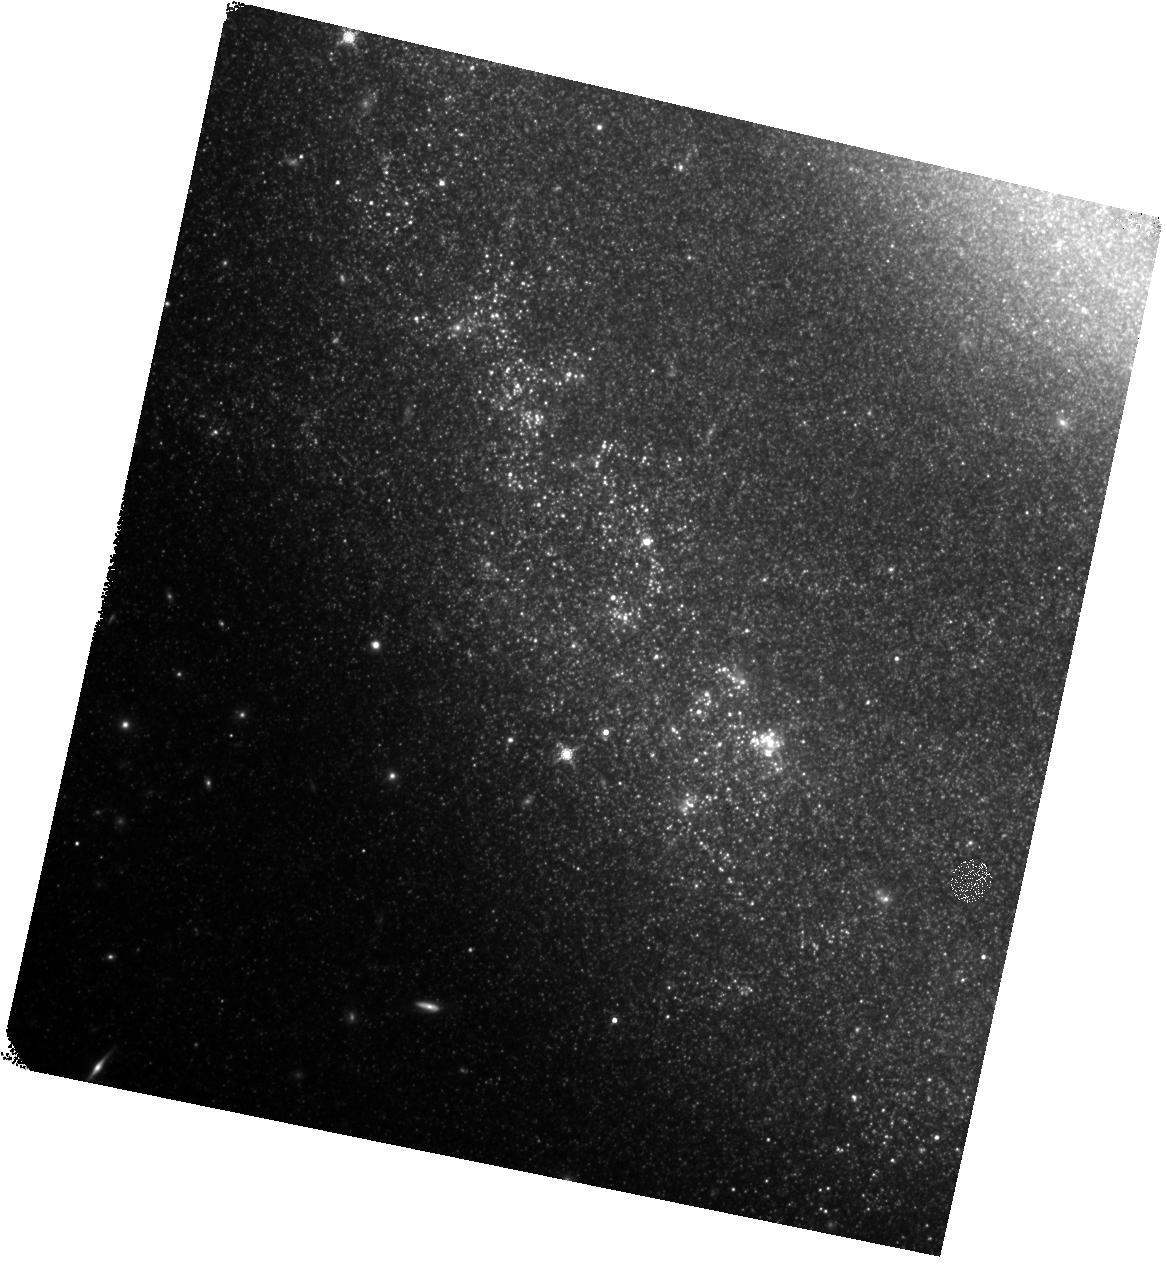
Target: SN-2011DH. Instrument: WFC3/IR. Filter: F160W. Exposure: 17 min. Observation ID: hst_17603_02_wfc3_ir_f160w_ifbg02

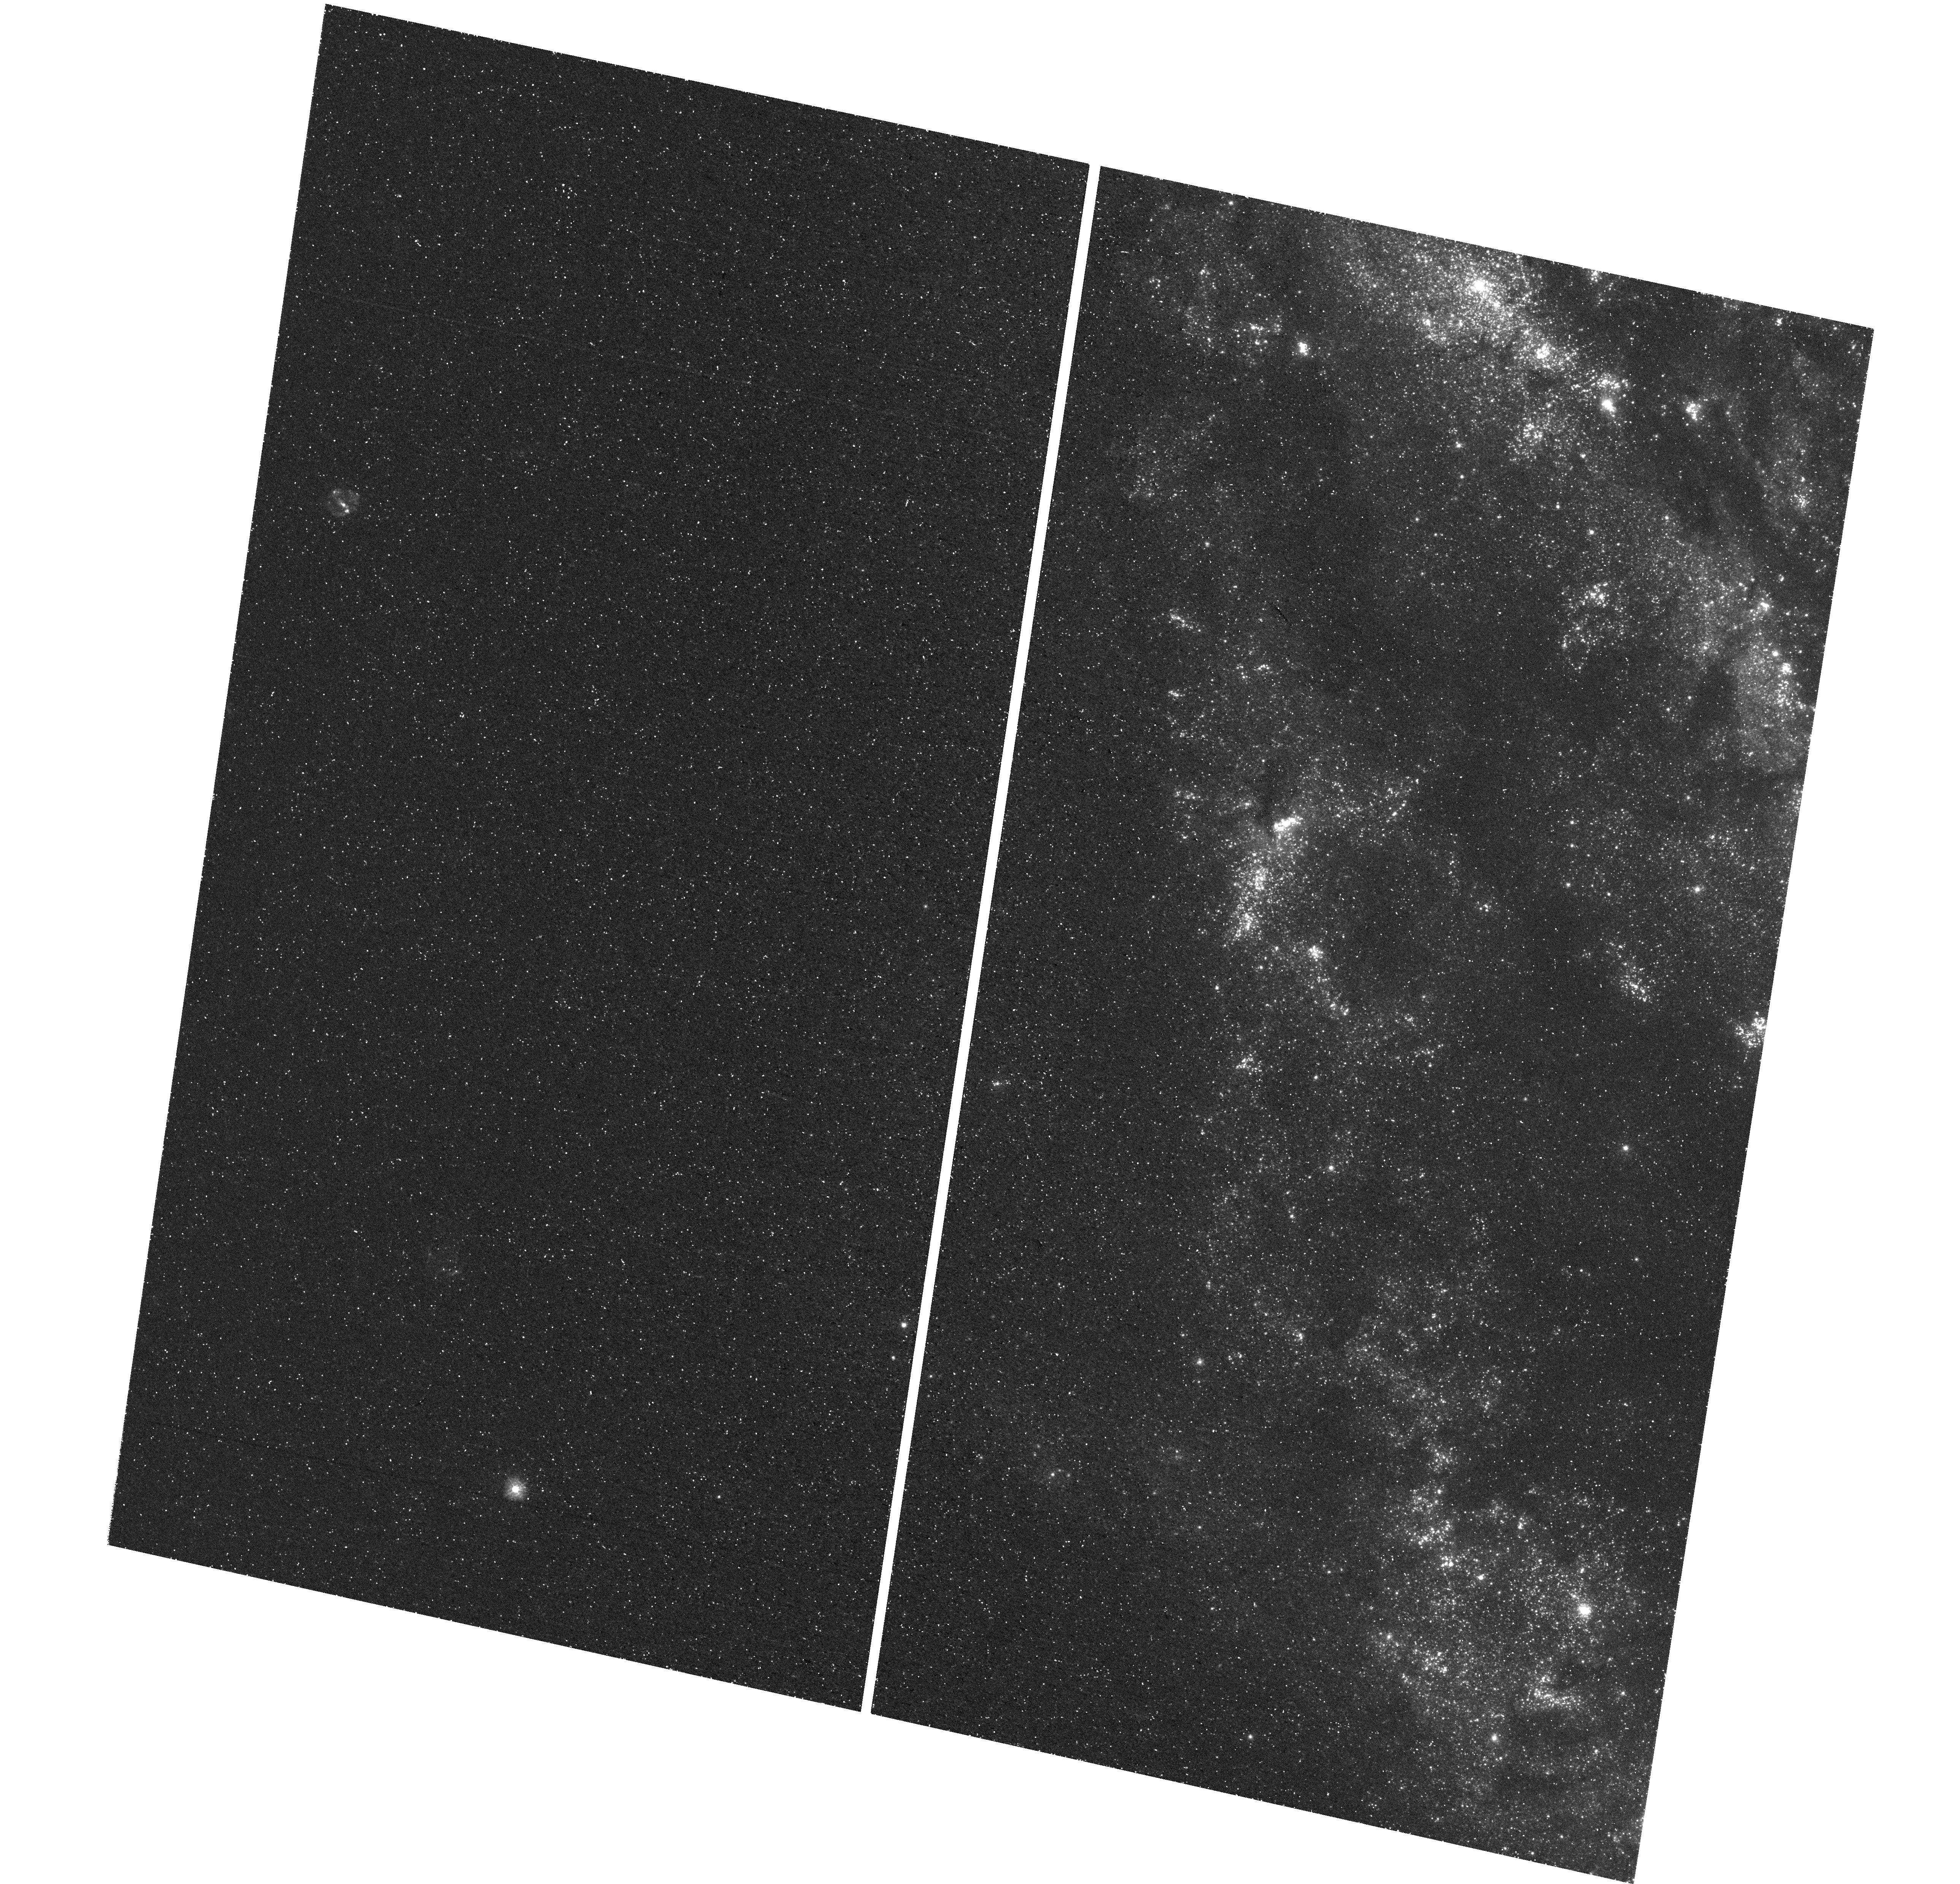
Target: SN-2011DH. Instrument: WFC3/UVIS. Filter: F275W. Exposure: 1.2 h. Observation ID: hst_17603_02_wfc3_uvis_f275w_ifbg02

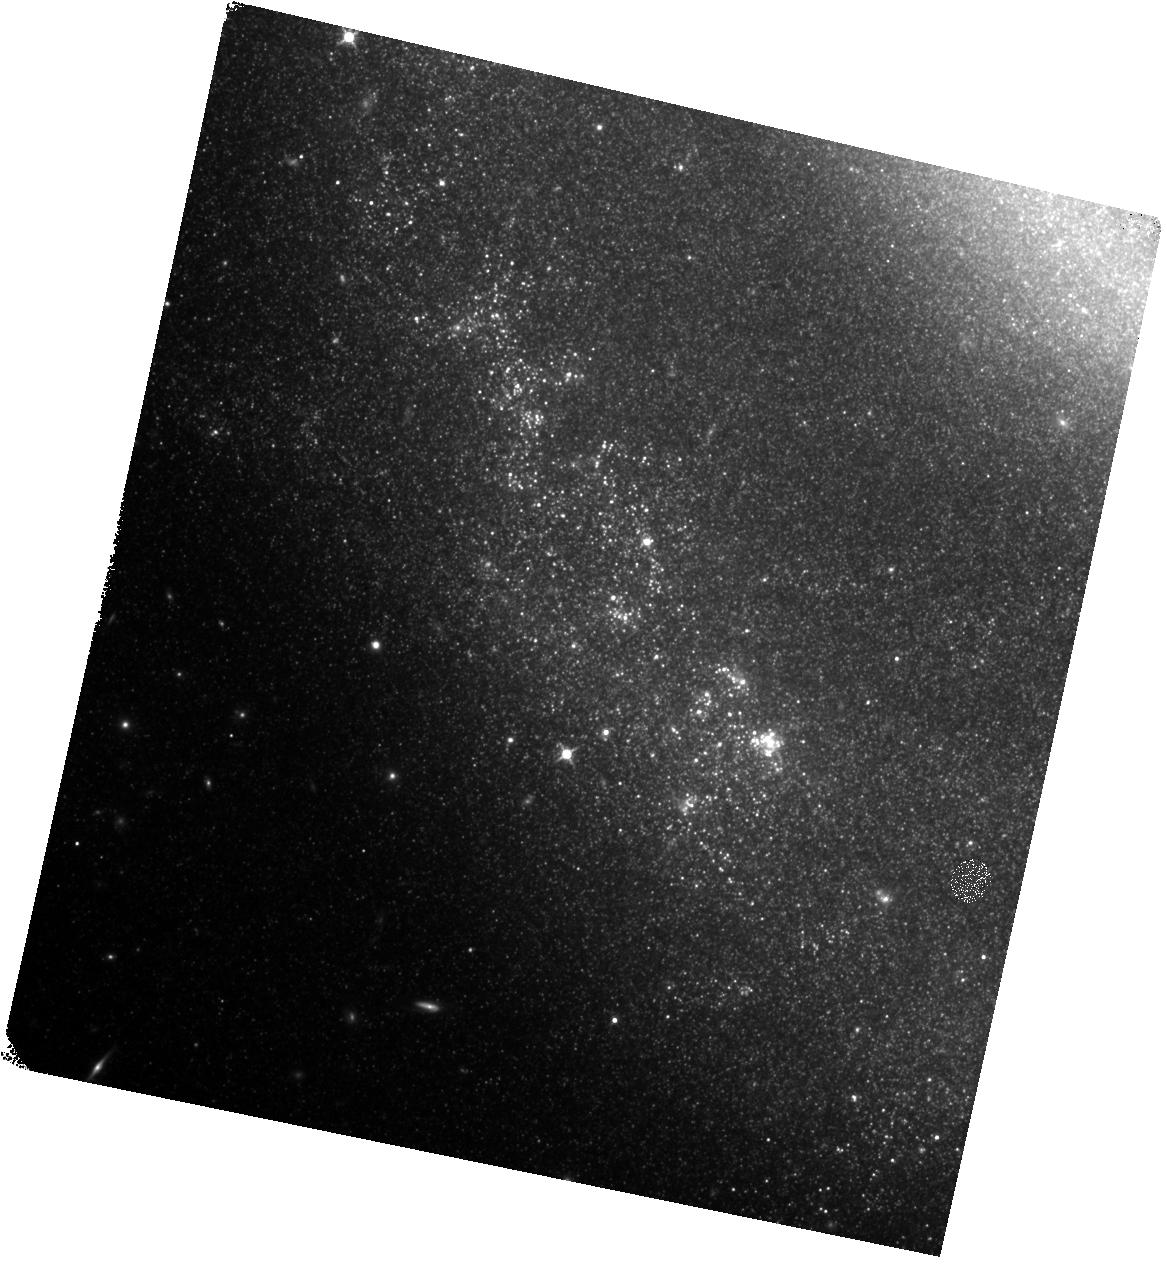
Target: SN-2011DH. Instrument: WFC3/IR. Filter: F125W. Exposure: 13 min. Observation ID: hst_17603_02_wfc3_ir_f125w_ifbg02

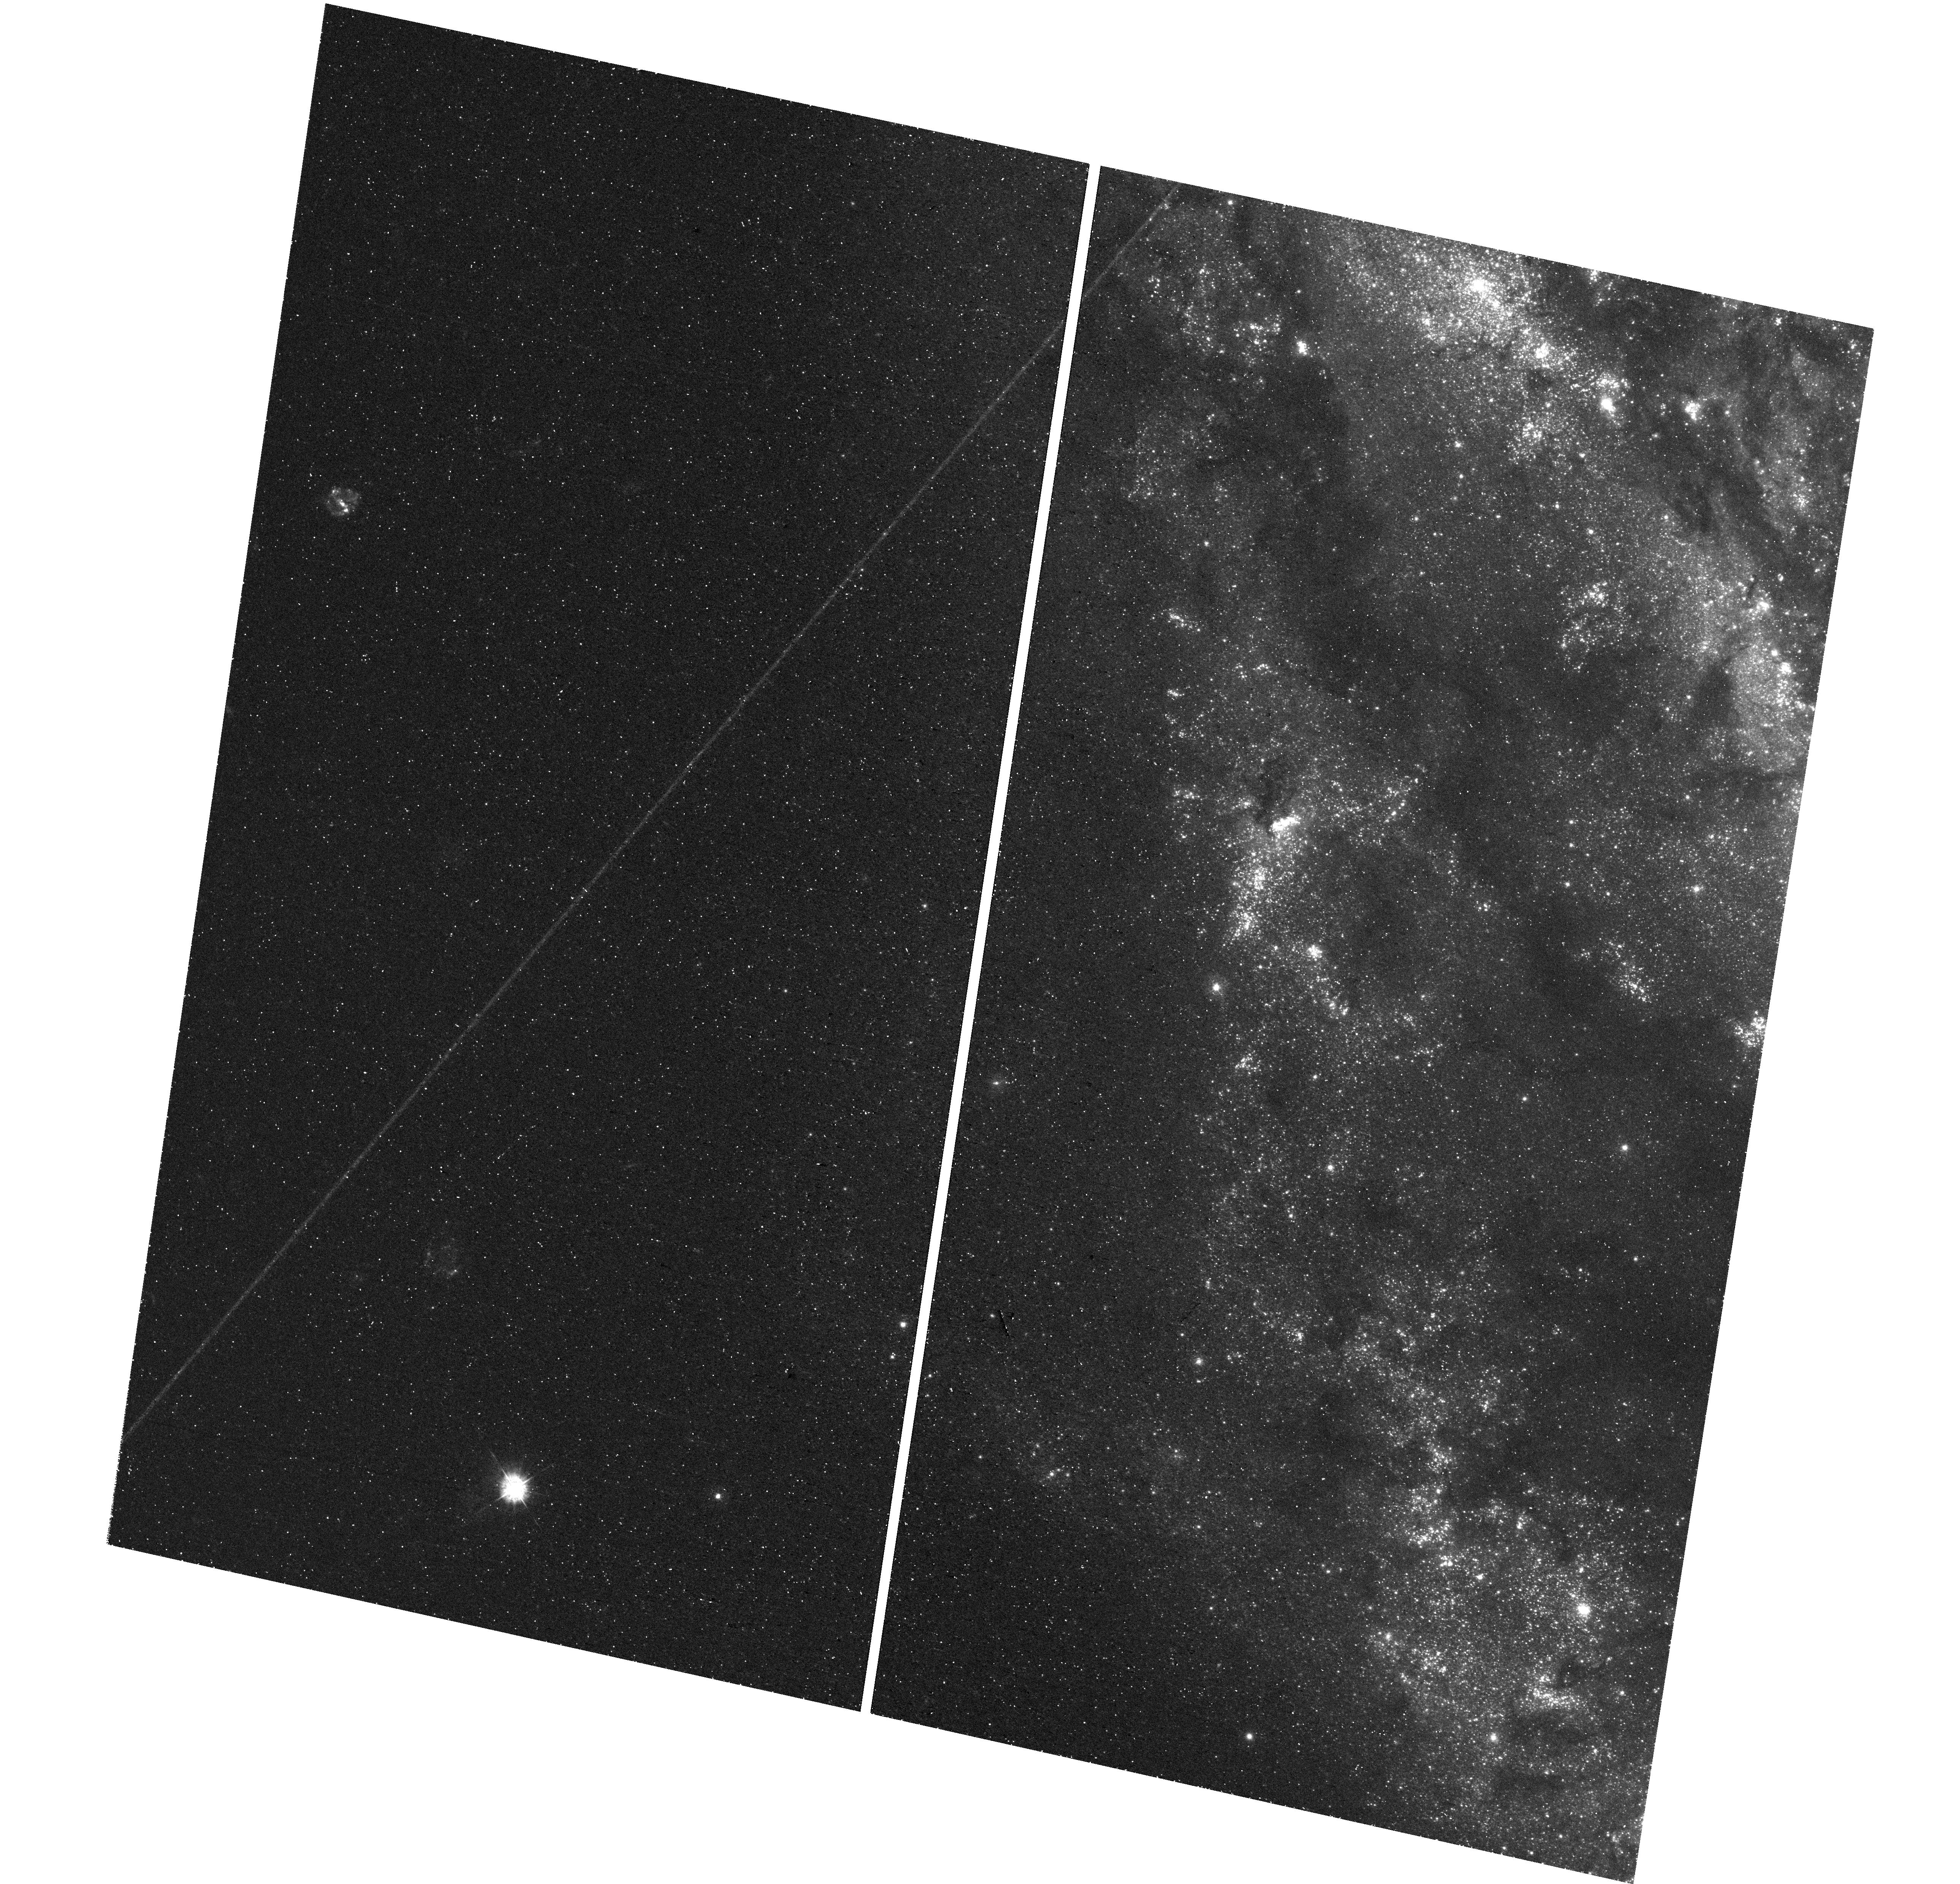
Target: SN-2011DH. Instrument: WFC3/UVIS. Filter: F336W. Exposure: 54 min. Observation ID: hst_17603_01_wfc3_uvis_f336w_ifbg01

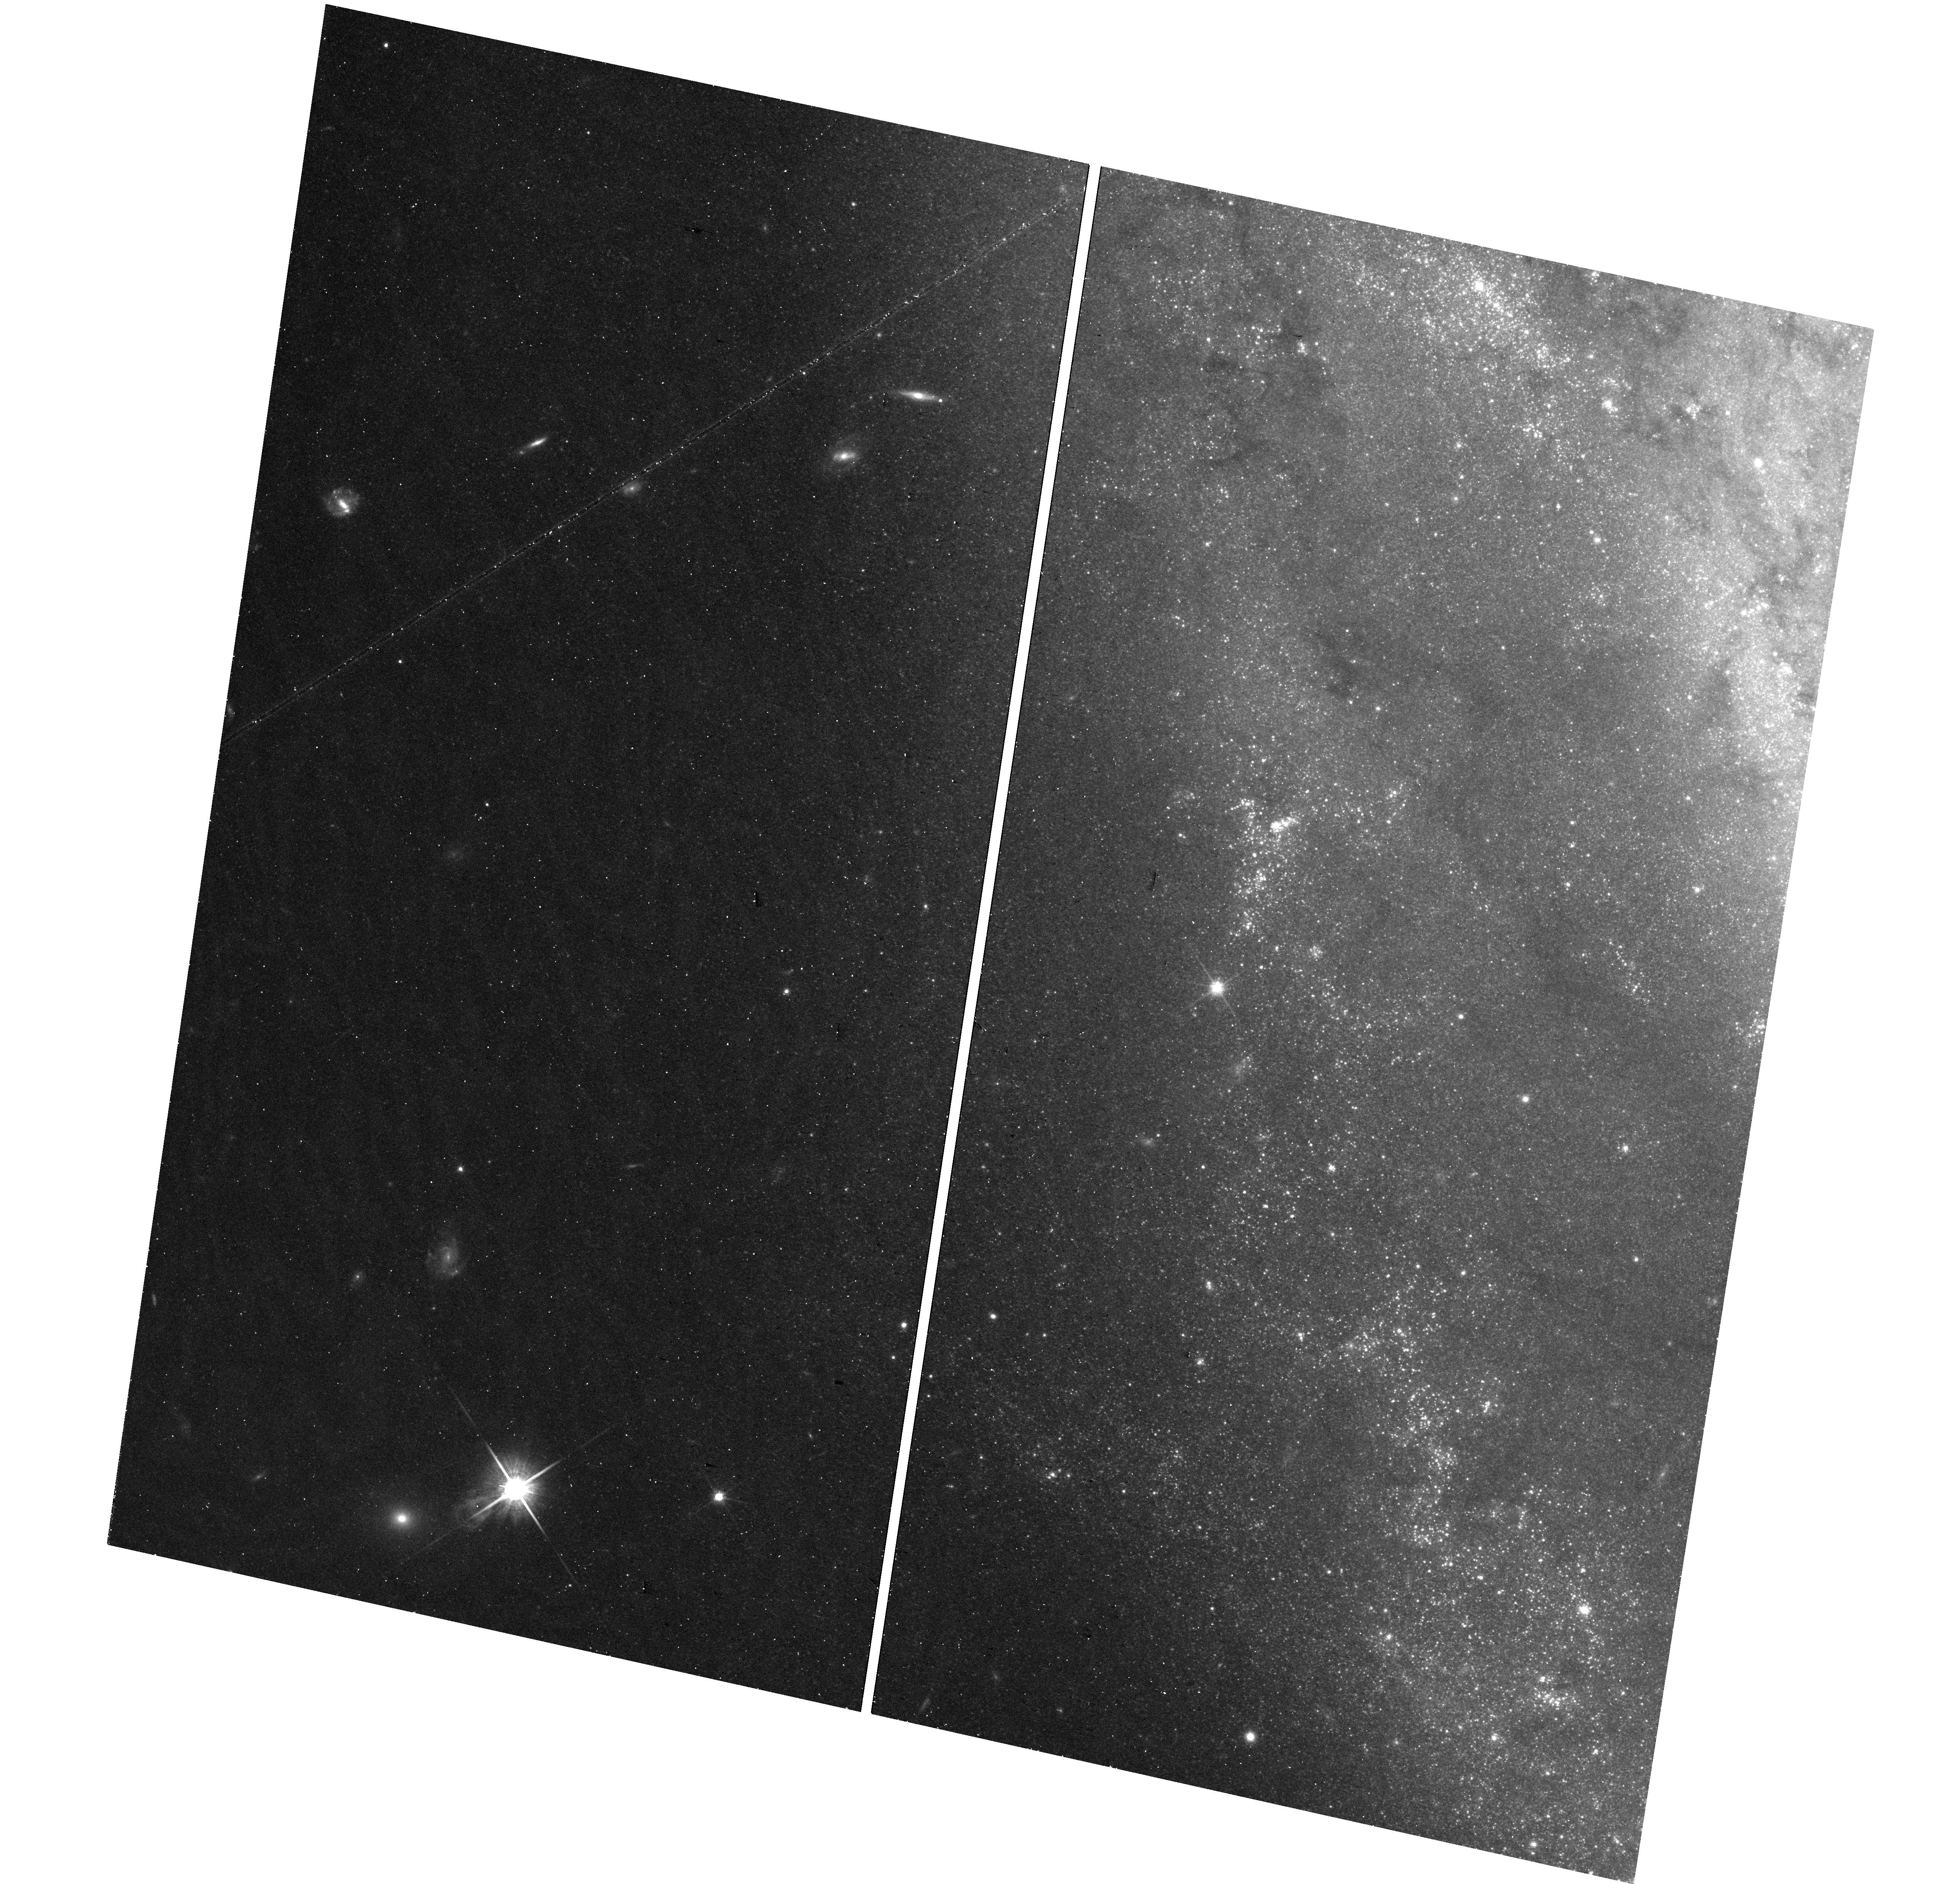
Target: SN-2011DH. Instrument: WFC3/UVIS. Filter: F814W. Exposure: 17 min. Observation ID: hst_17603_02_wfc3_uvis_f814w_ifbg02

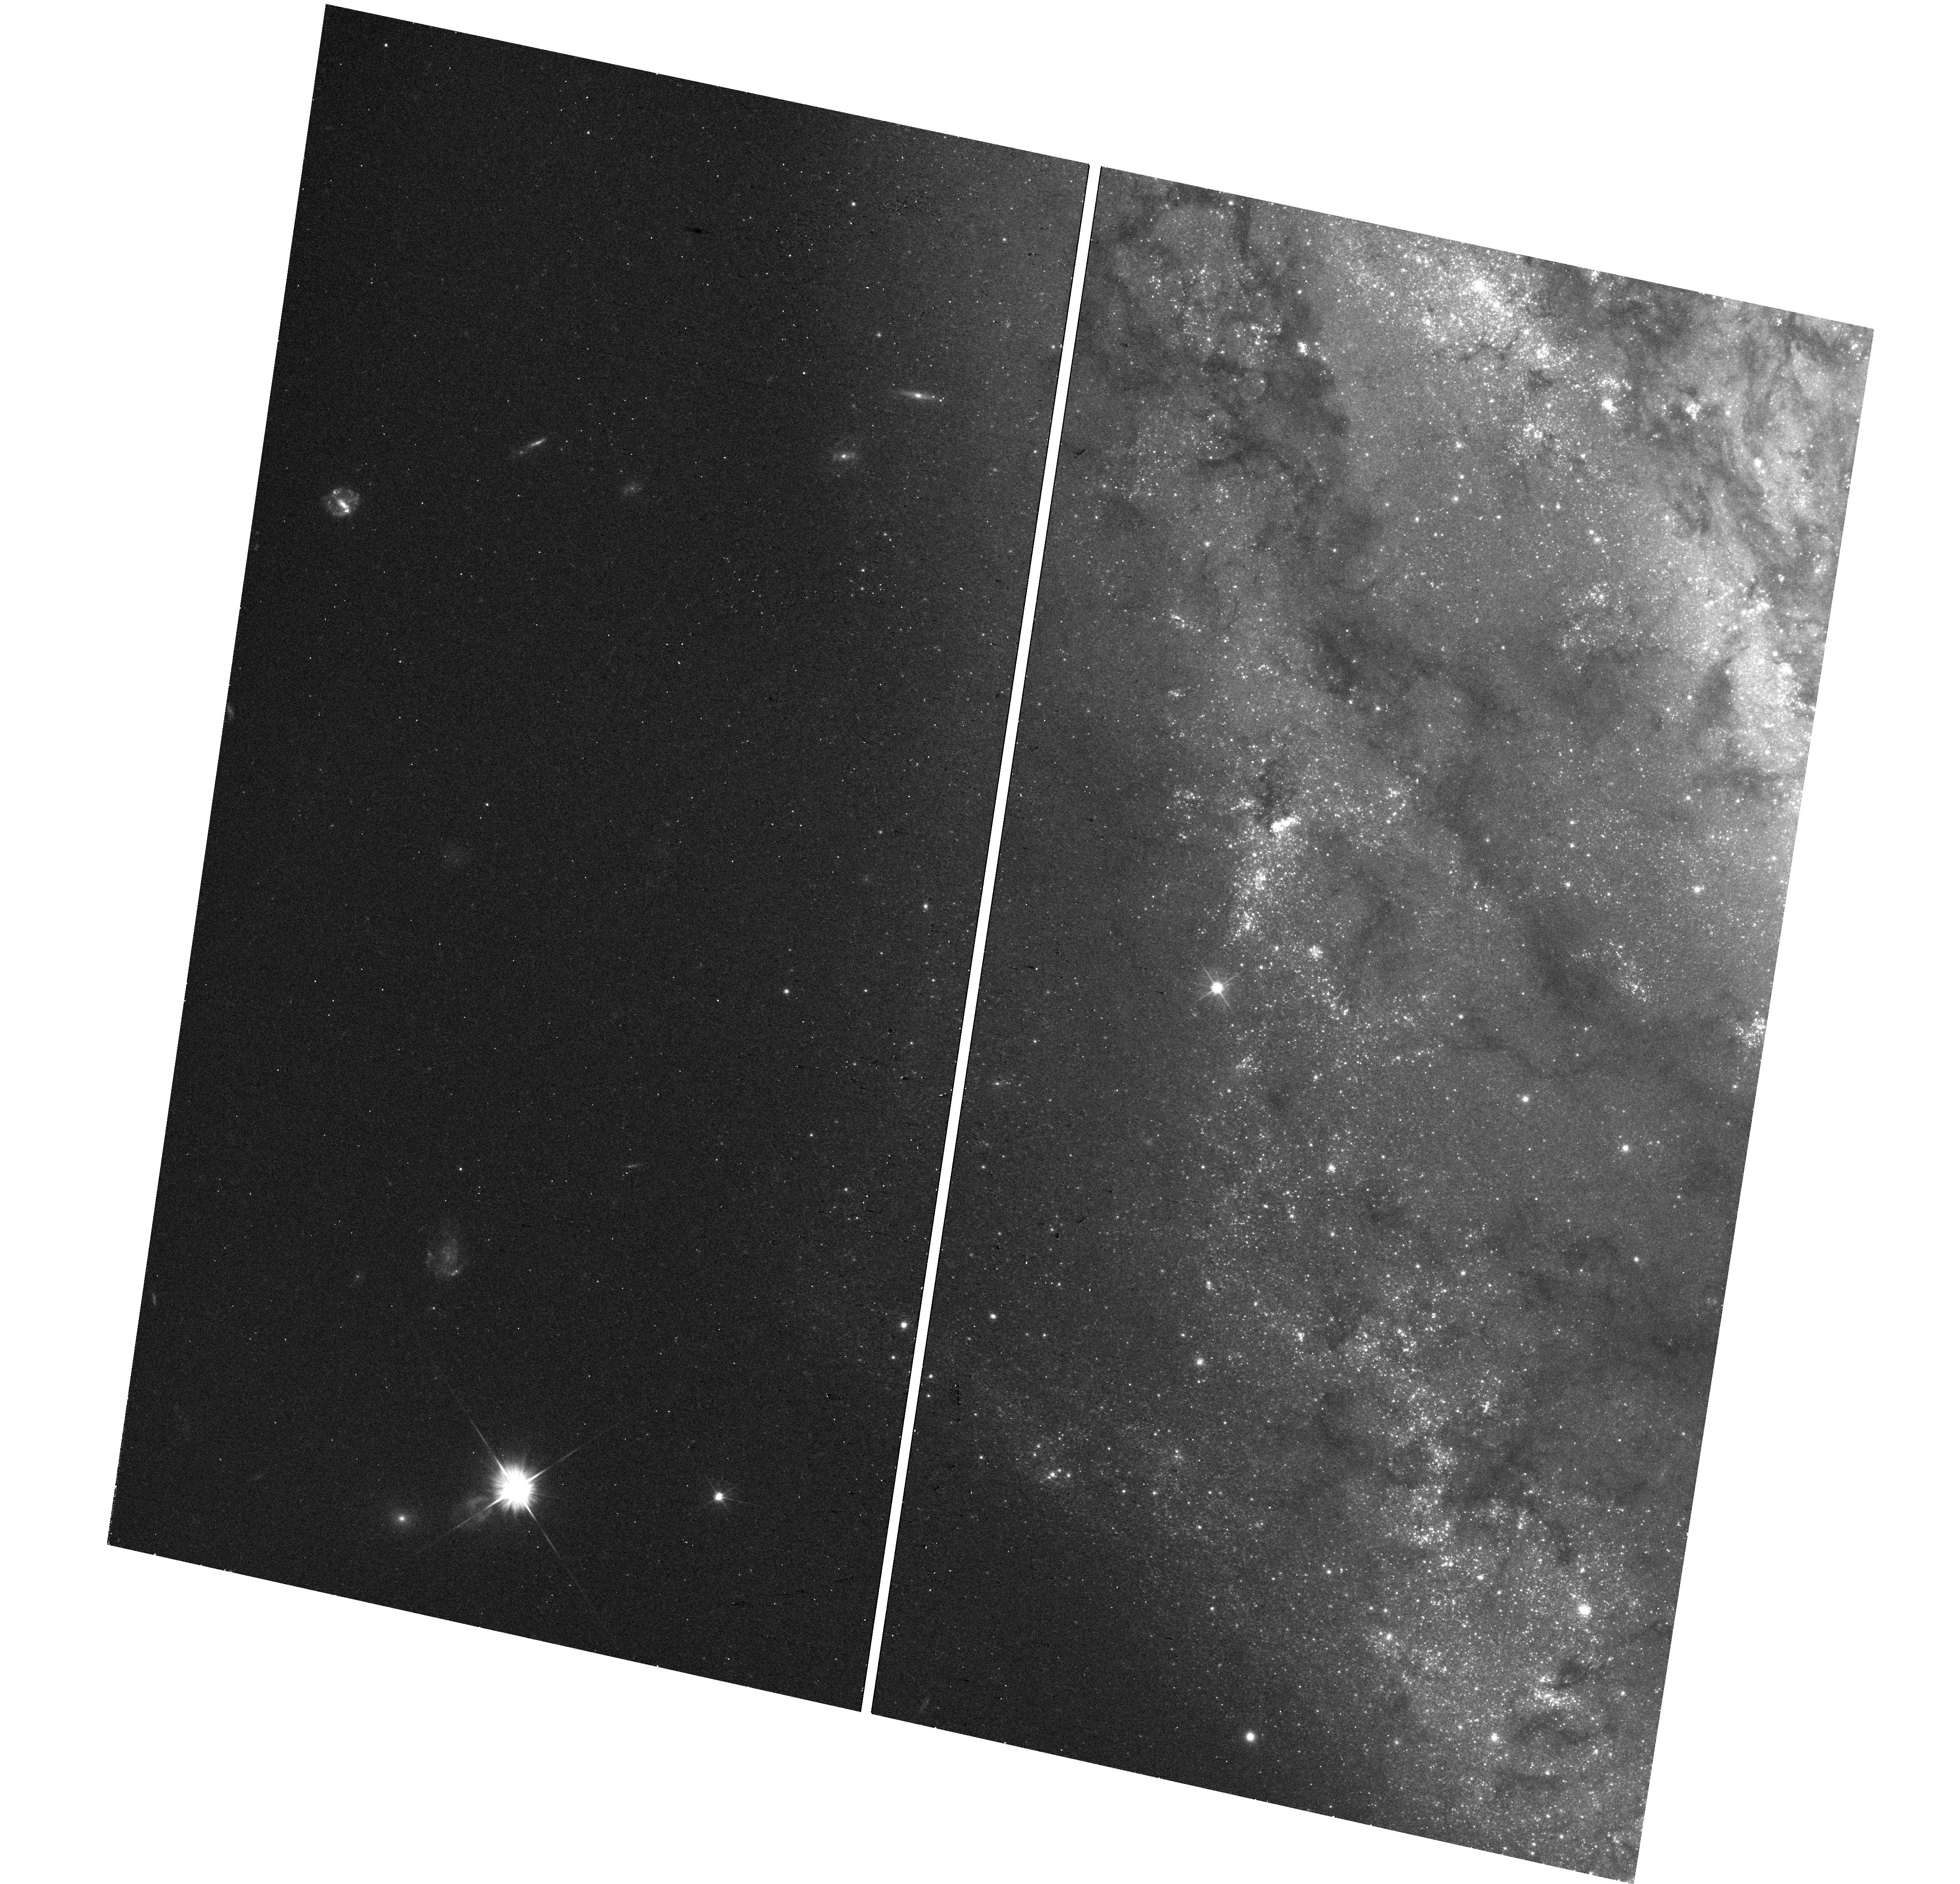
Target: SN-2011DH. Instrument: WFC3/UVIS. Filter: F555W. Exposure: 11 min. Observation ID: hst_17603_02_wfc3_uvis_f555w_ifbg02

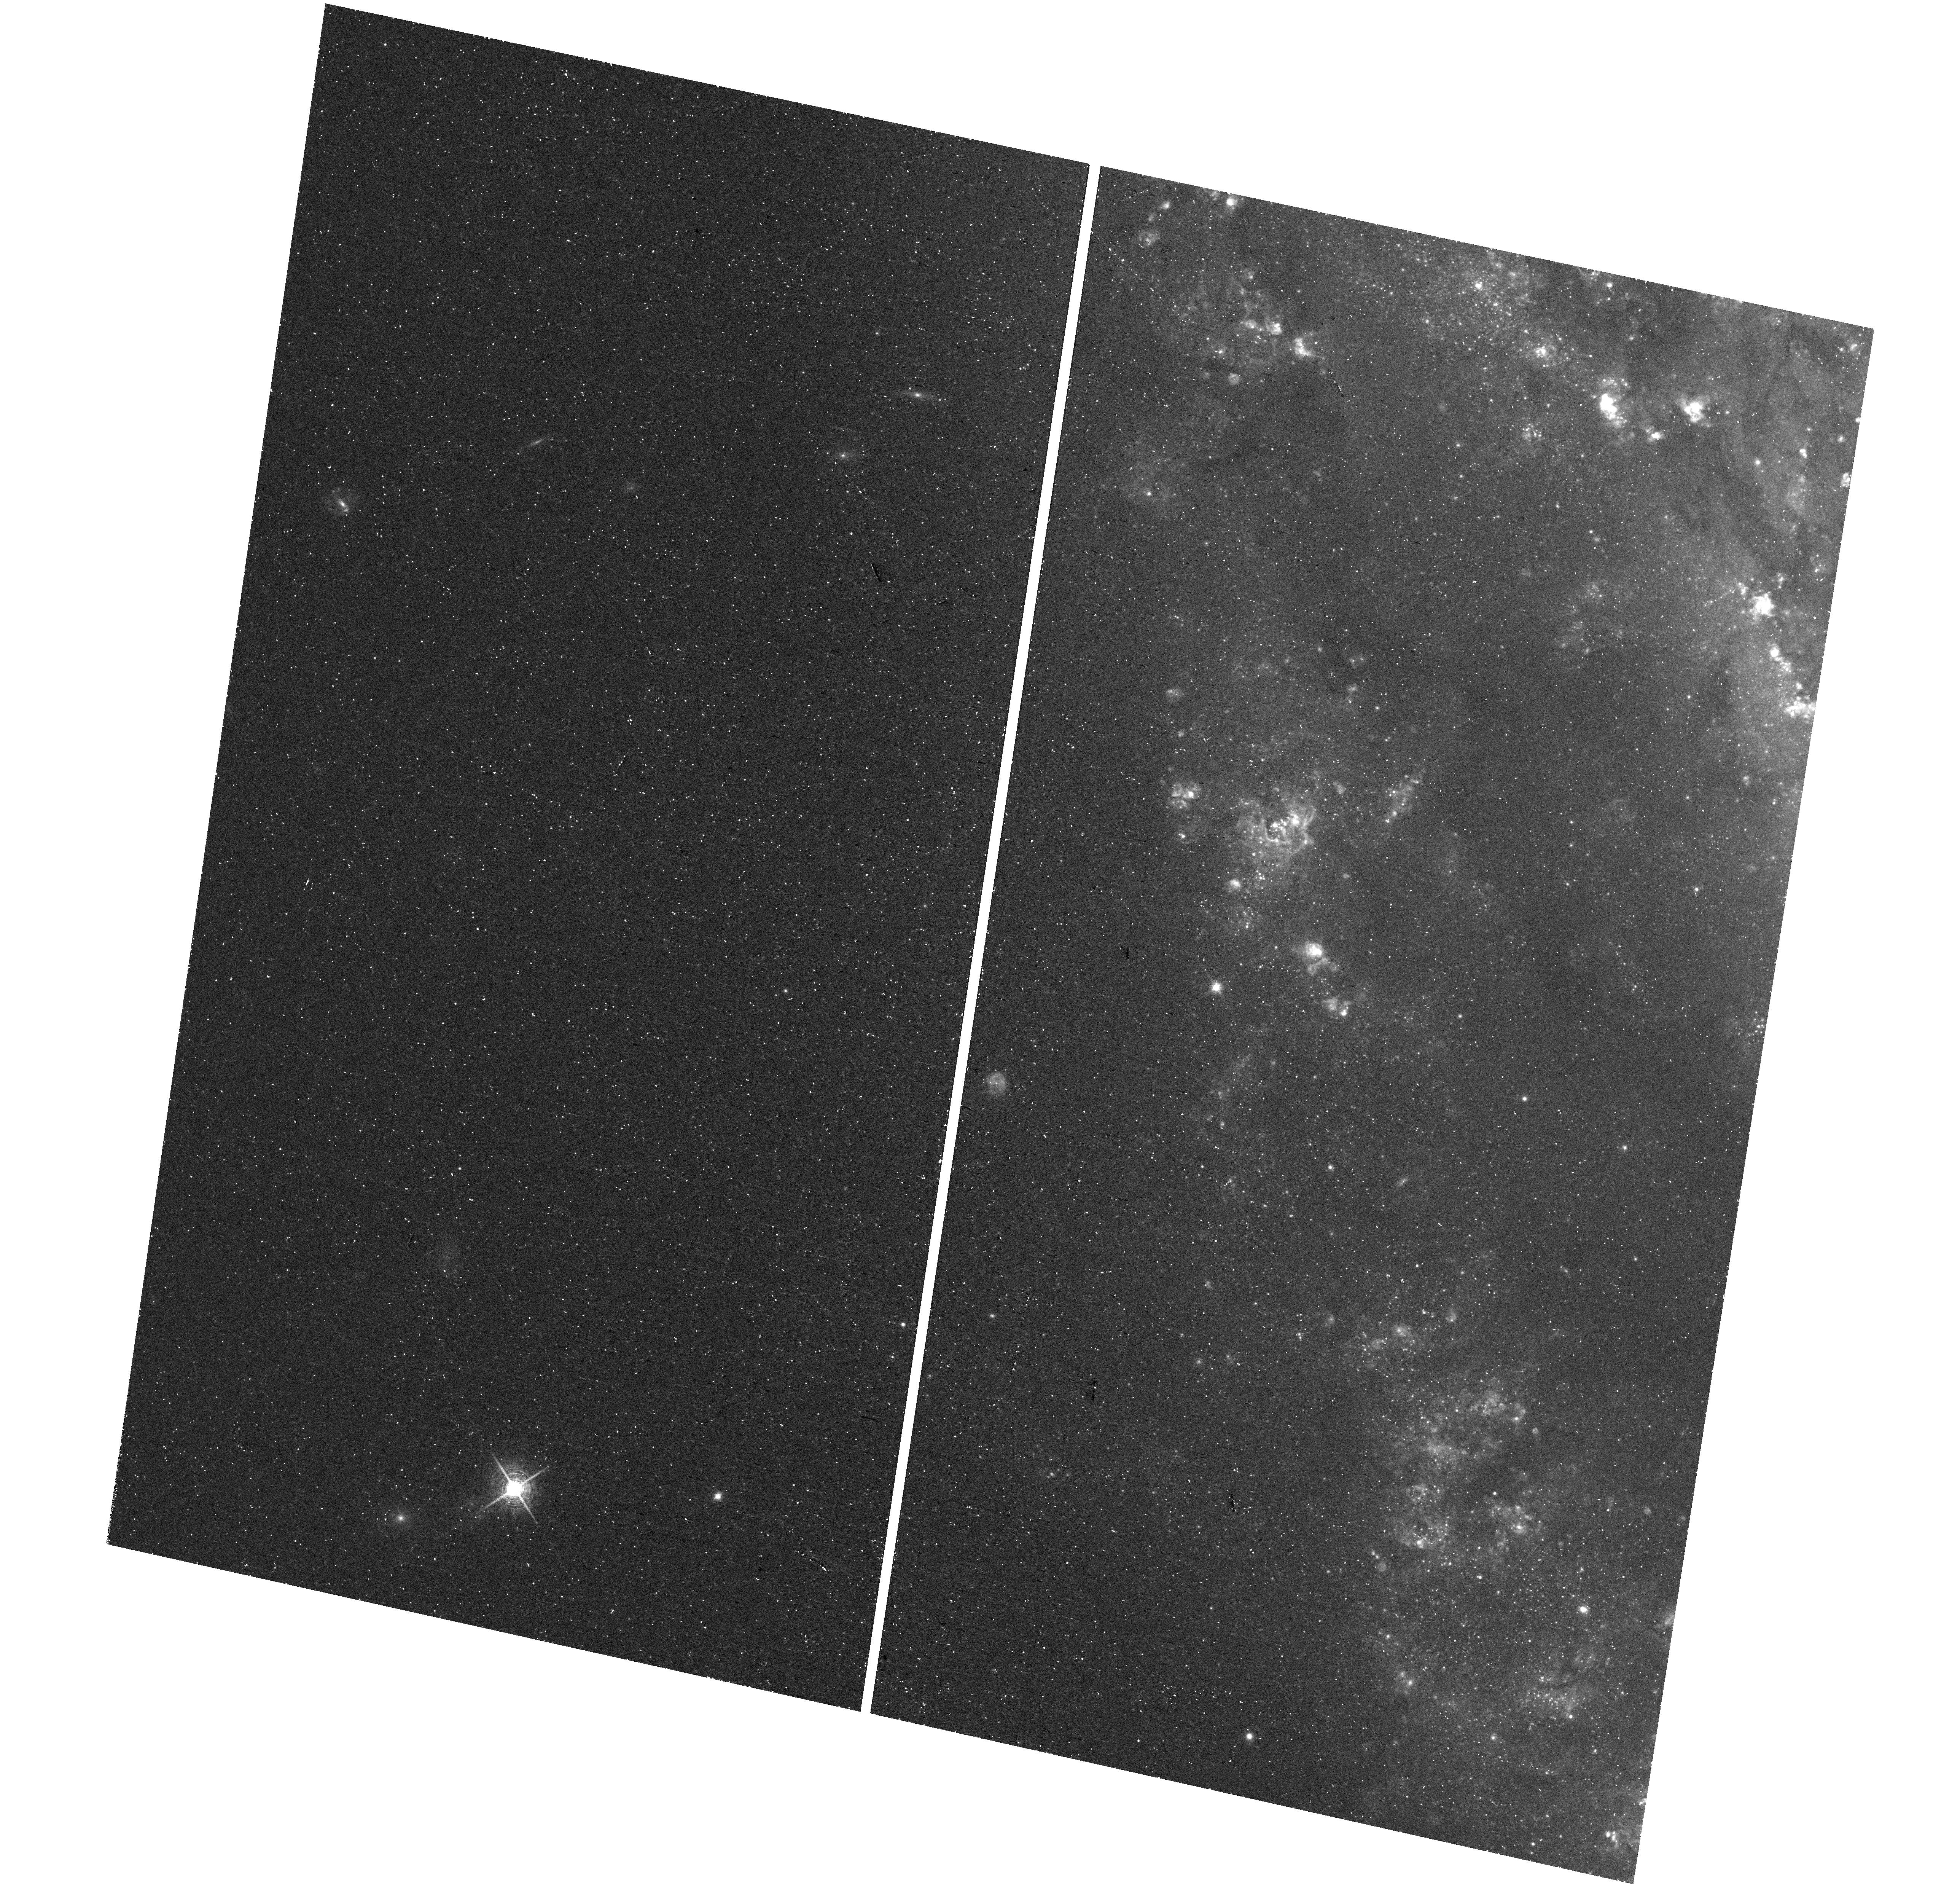
Target: SN-2011DH. Instrument: WFC3/UVIS. Filter: F657N. Exposure: 36 min. Observation ID: hst_17603_01_wfc3_uvis_f657n_ifbg01

Did the progenitor of the Type IIb SN2011dh actually have a binary companion? (PI: Maund, Justyn Robert)

The progenitors of Type IIb SNe retain a small amount of hydrogen (<0.1Msun), making them sensitive probes of the mass loss processes (stellar winds, interactions with binary companions) that affect the evolution of massive stars. SN 2011dh is one of the best observed SNe in the last 20 years, with a peculiar Yellow Supergiant progenitor detected in HST pre-explosion images. Since 2011, late-time UV imaging of the site of SN2011dh had revealed a constant UV-bright source that was assumed for the last 11 years to be the companion to the progenitor, responsible for its peculiar appearance. In 2023, observations of the host galaxy of SN2011dh have revealed that, in the time since the last multiwavelength observations in 2017, the UV brightness of SN2011dh was not constant but has plummeted! Here we propose a deep, multi-wavelength set of observations to probe whether a companion star is truly present, and eliminate other scenarios including the formation of new dust in the fading SN and the role of a light echo.